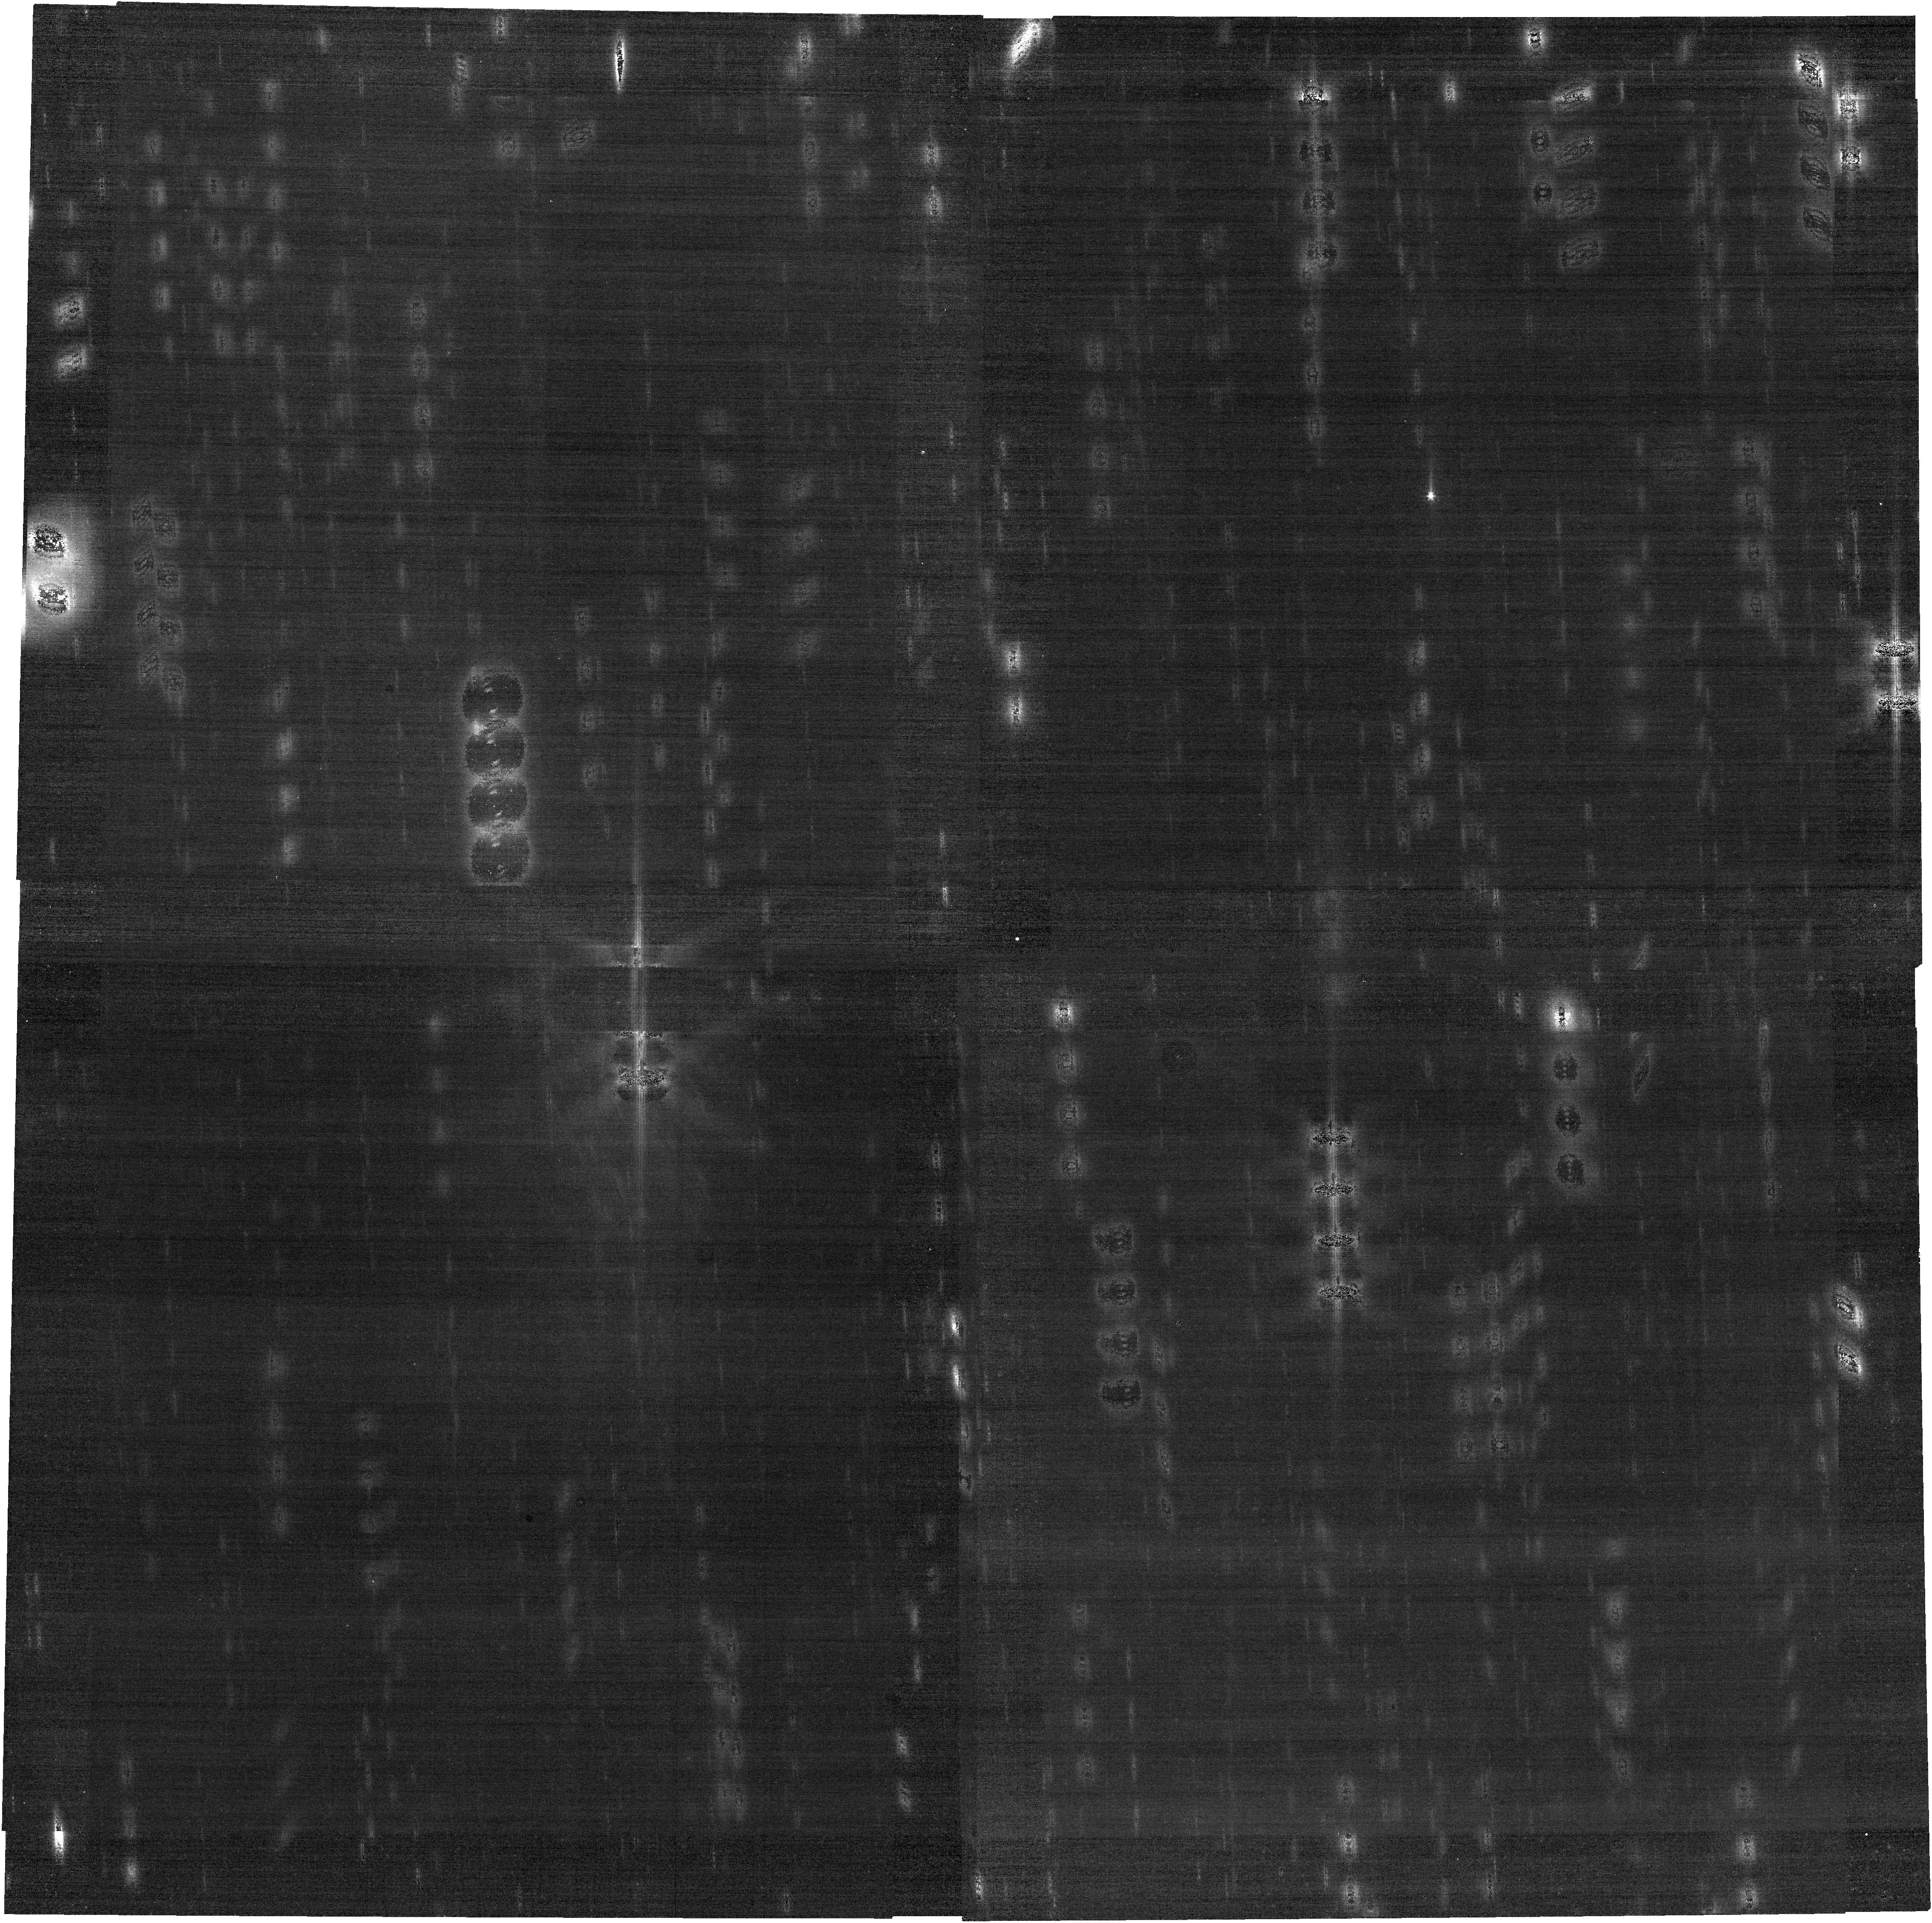
Target: 133P. Instrument: NIRCAM. Filter: F200W. Exposure: 17 min. Observation ID: jw04250-o007_t001_nircam_clear-f200w

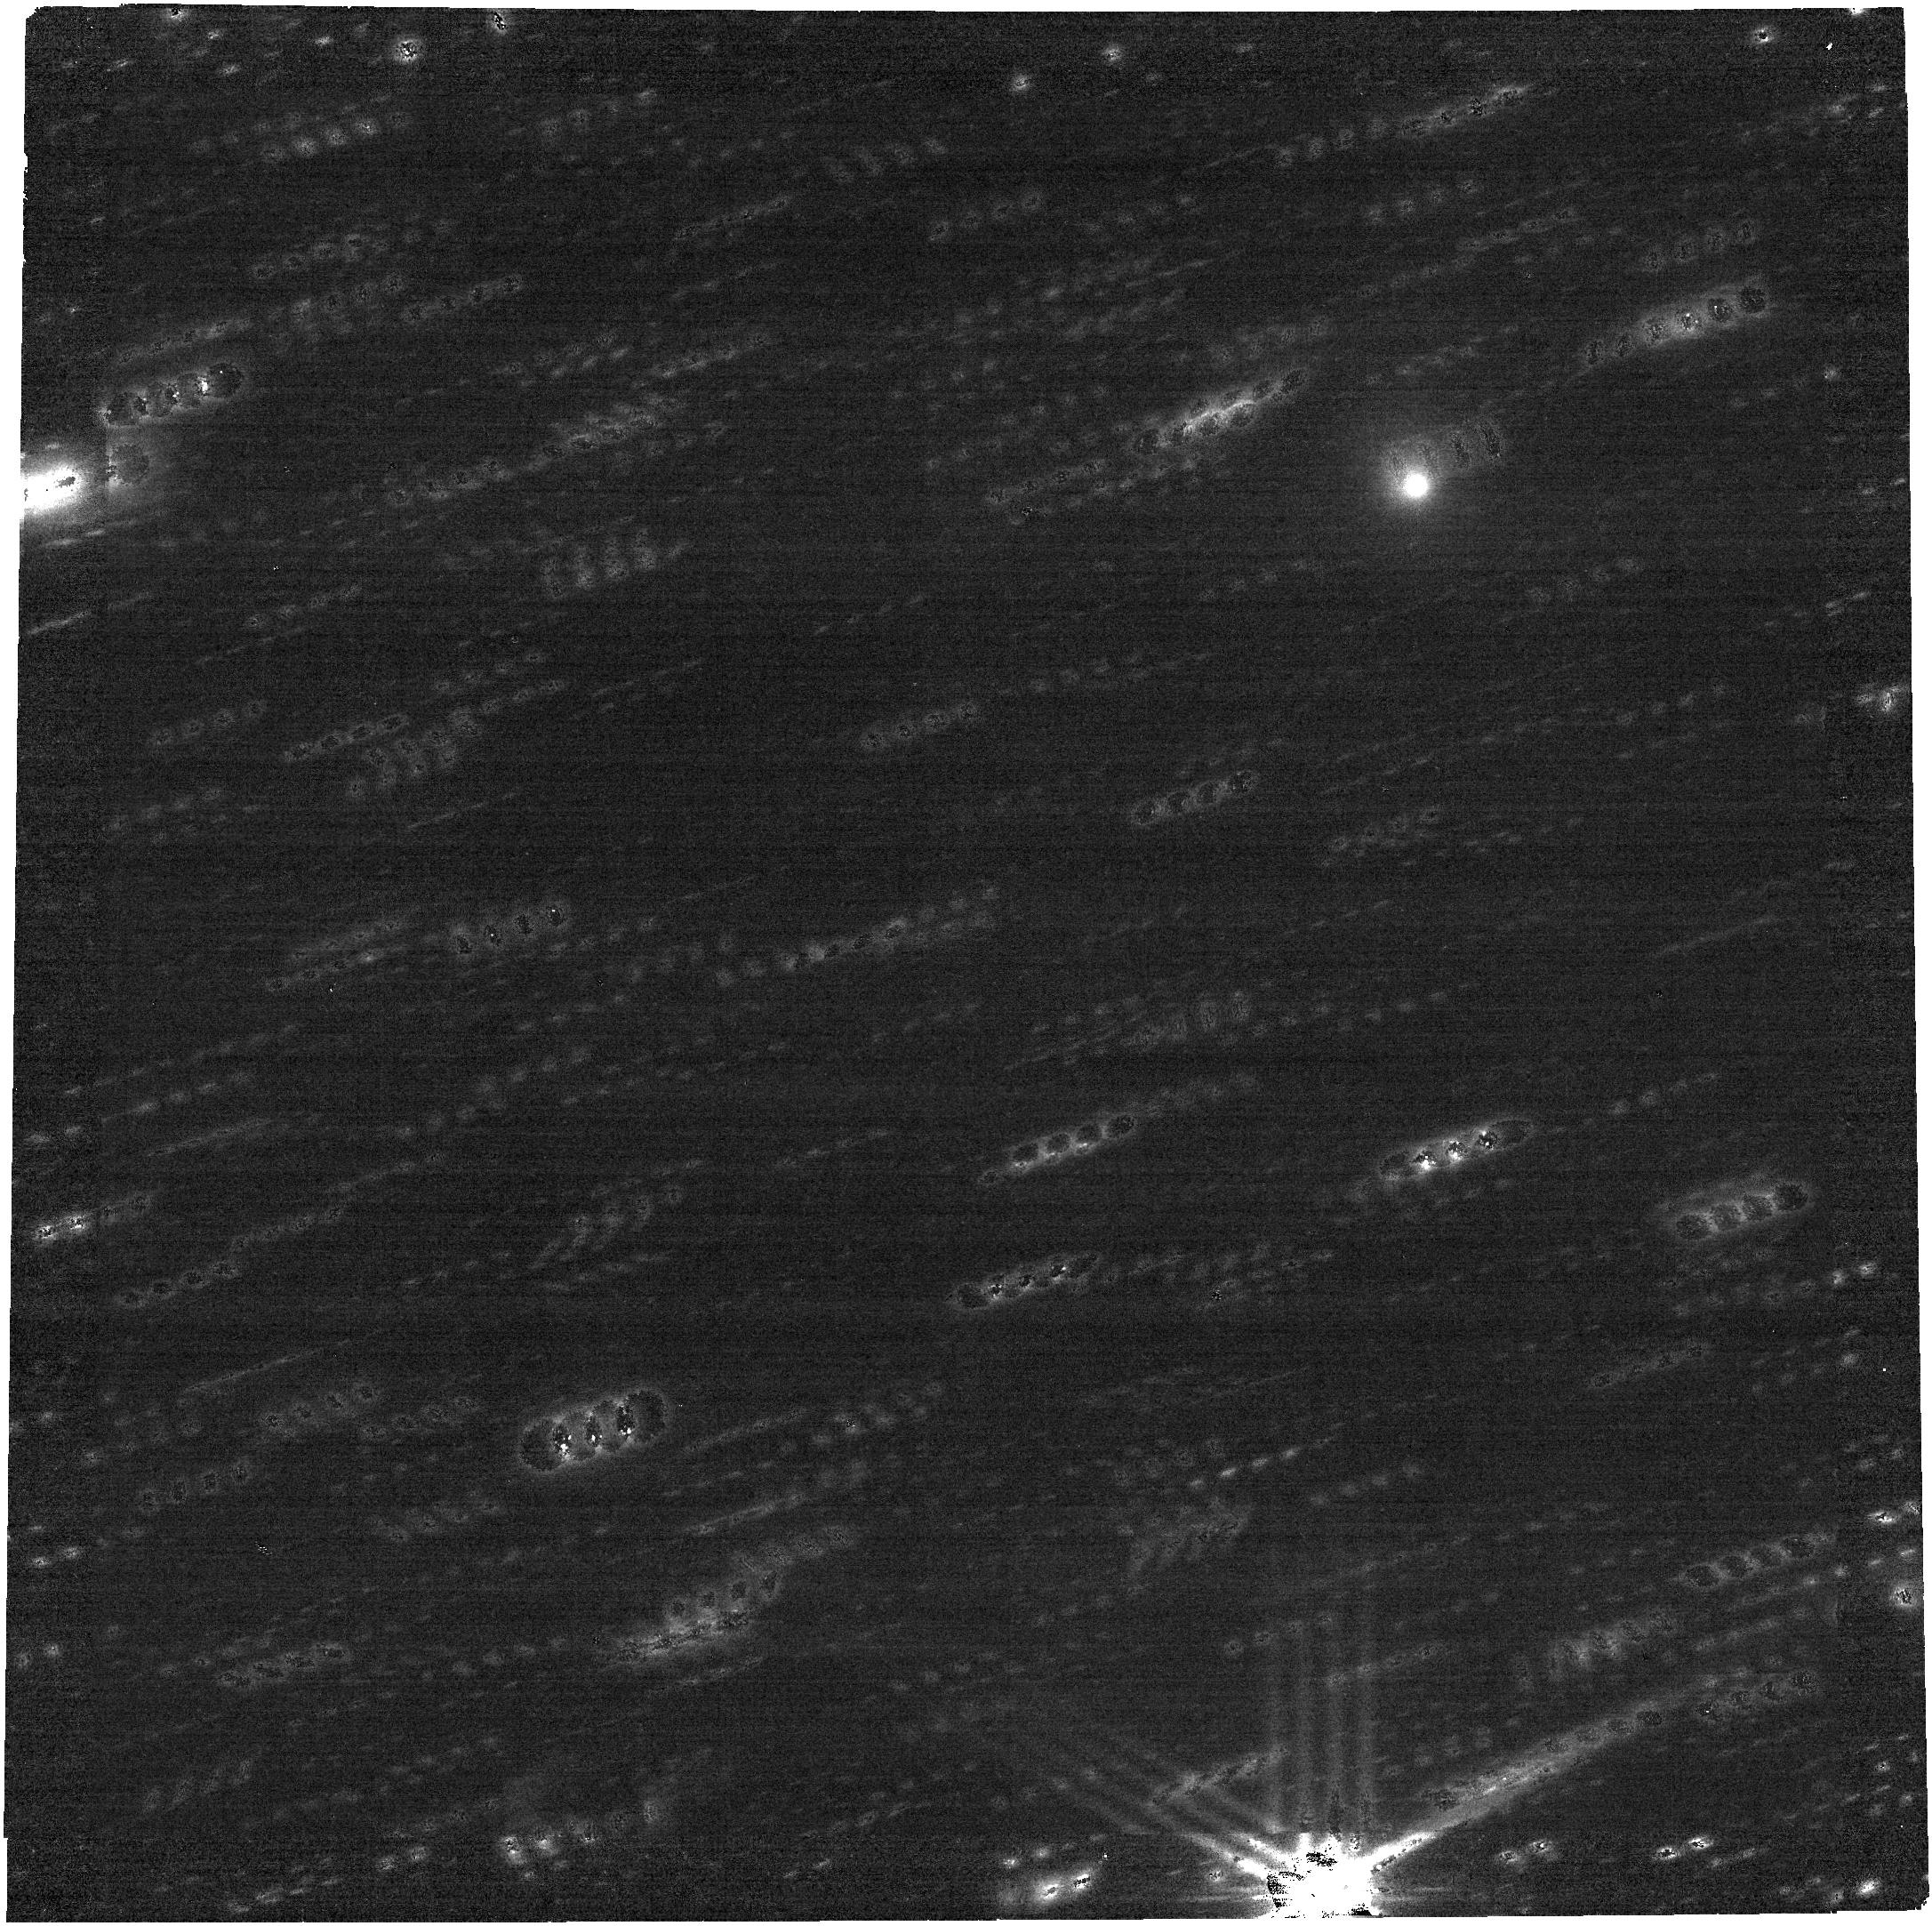
Target: 358P. Instrument: NIRCAM. Filter: F277W. Exposure: 17 min. Observation ID: jw04250-o004_t002_nircam_clear-f277w

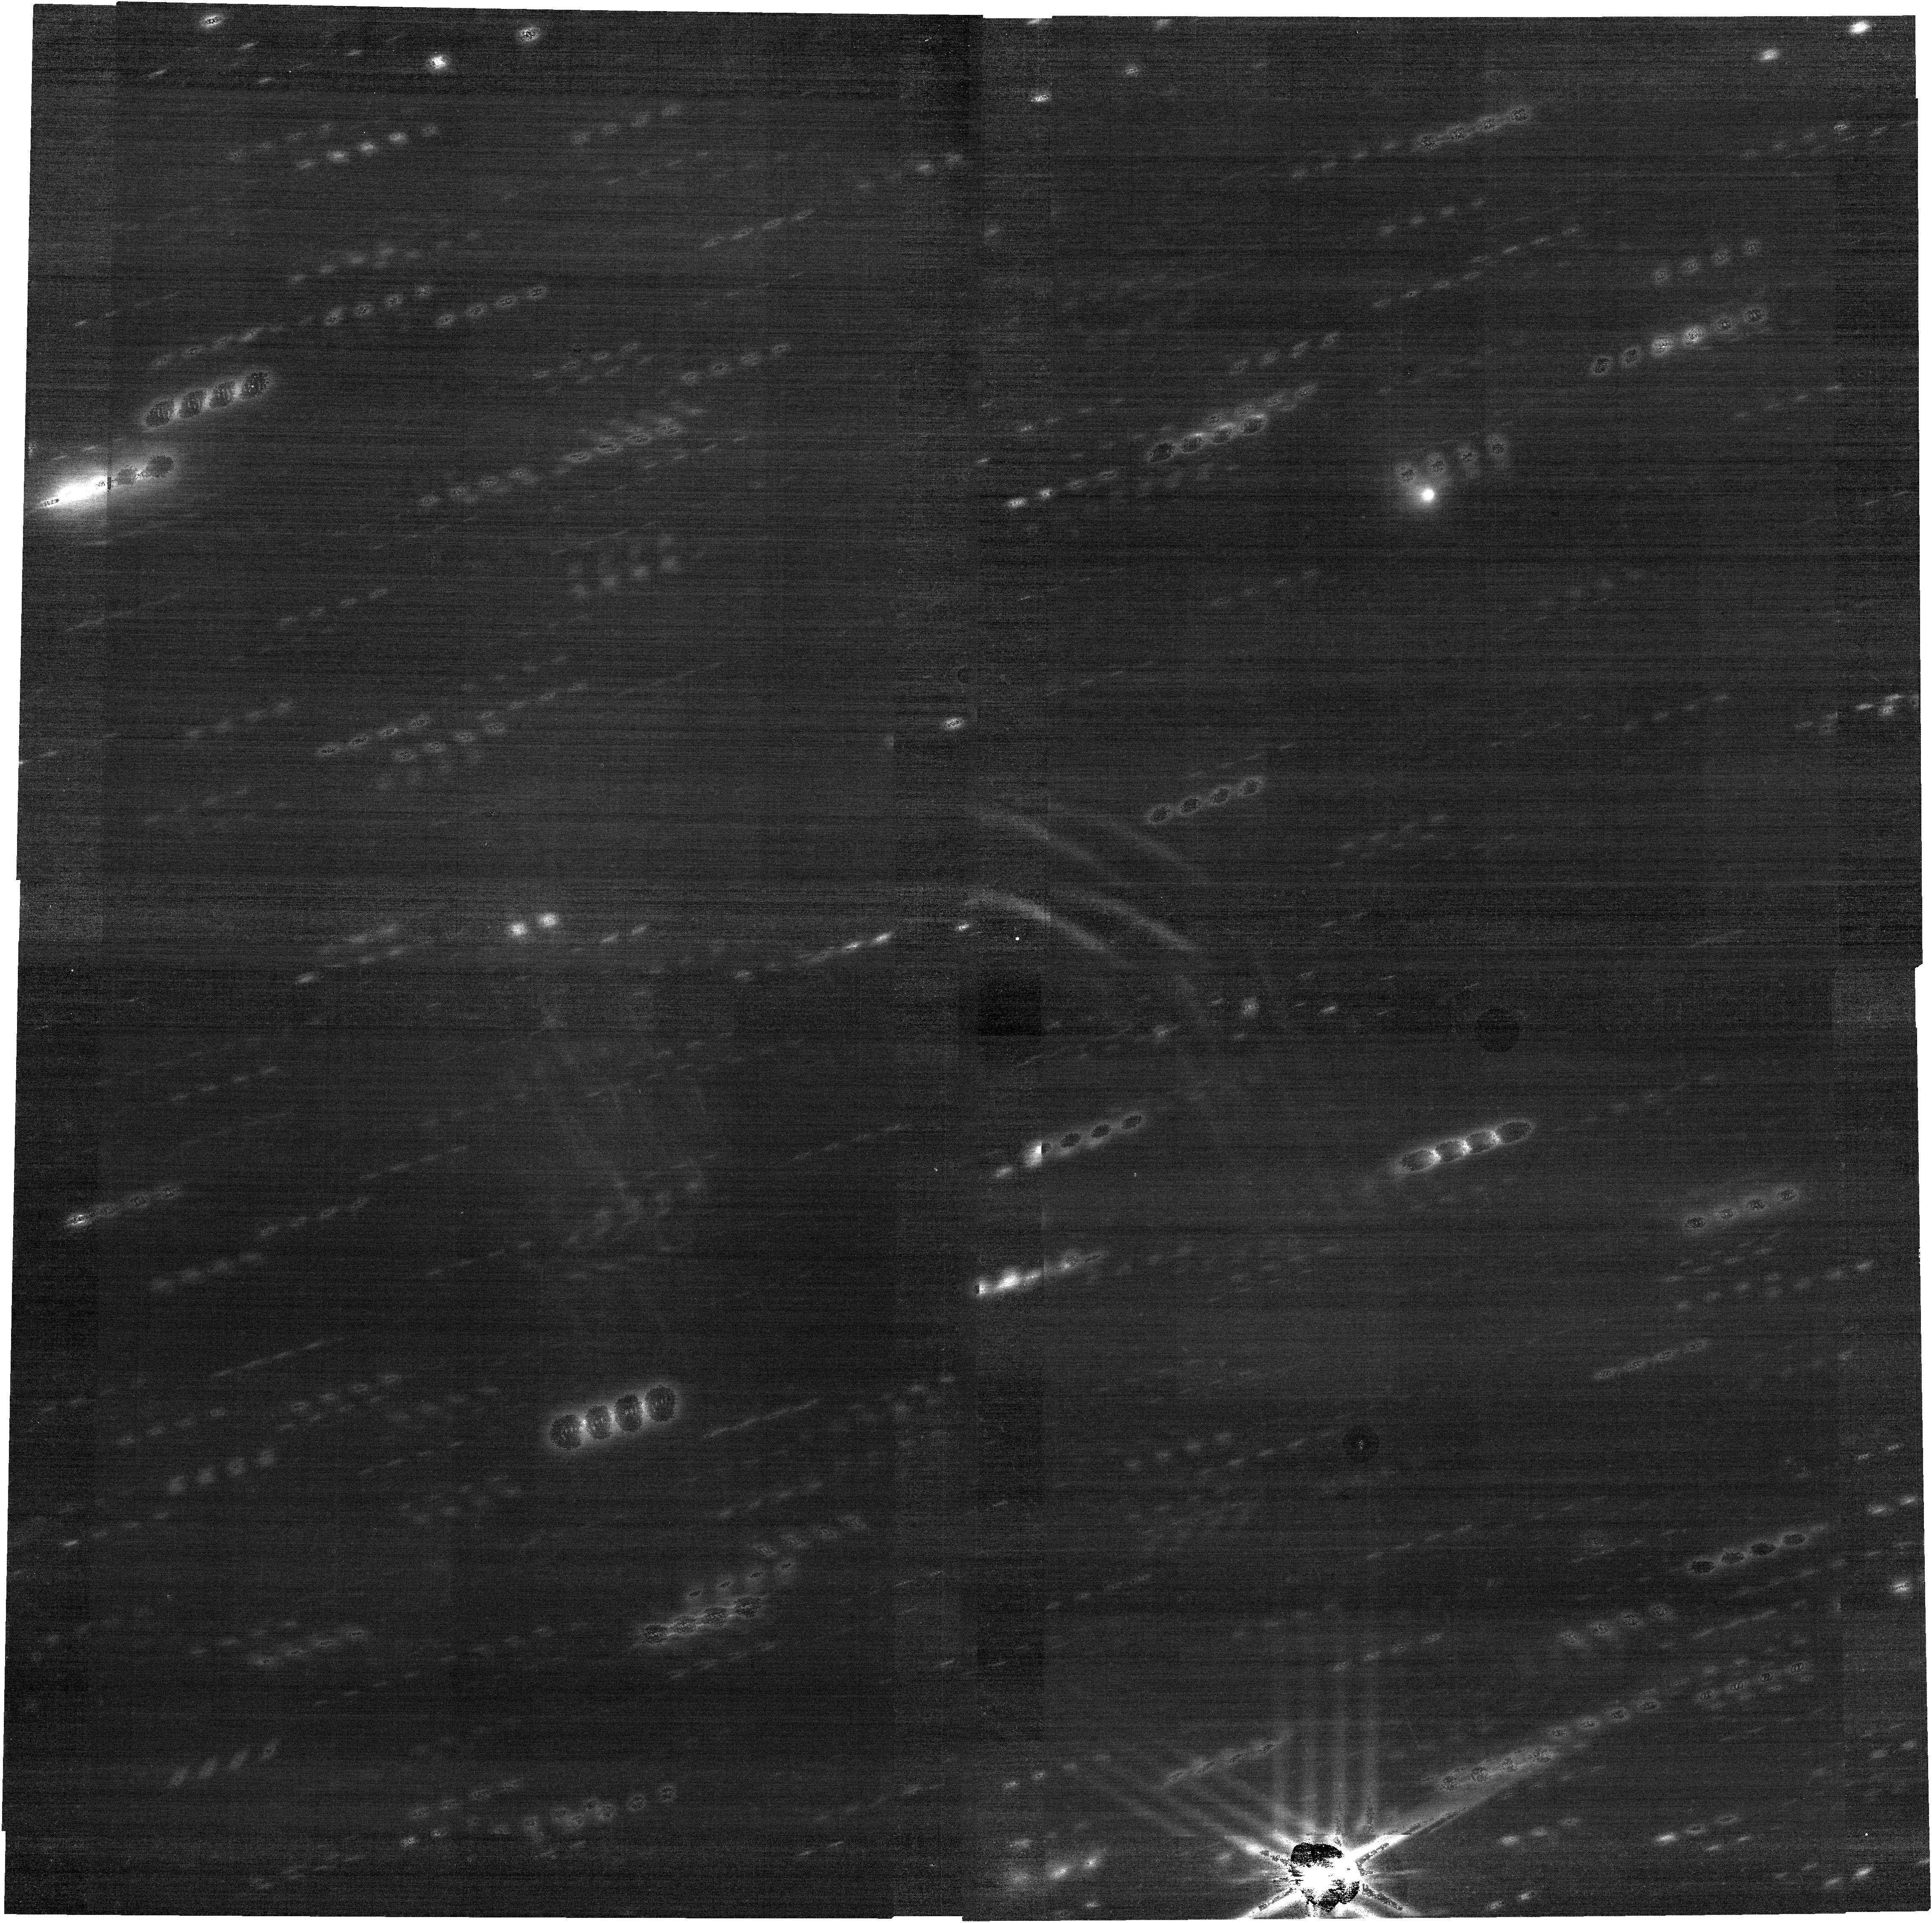
Target: 358P. Instrument: NIRCAM. Filter: F200W. Exposure: 17 min. Observation ID: jw04250-o004_t002_nircam_clear-f200w

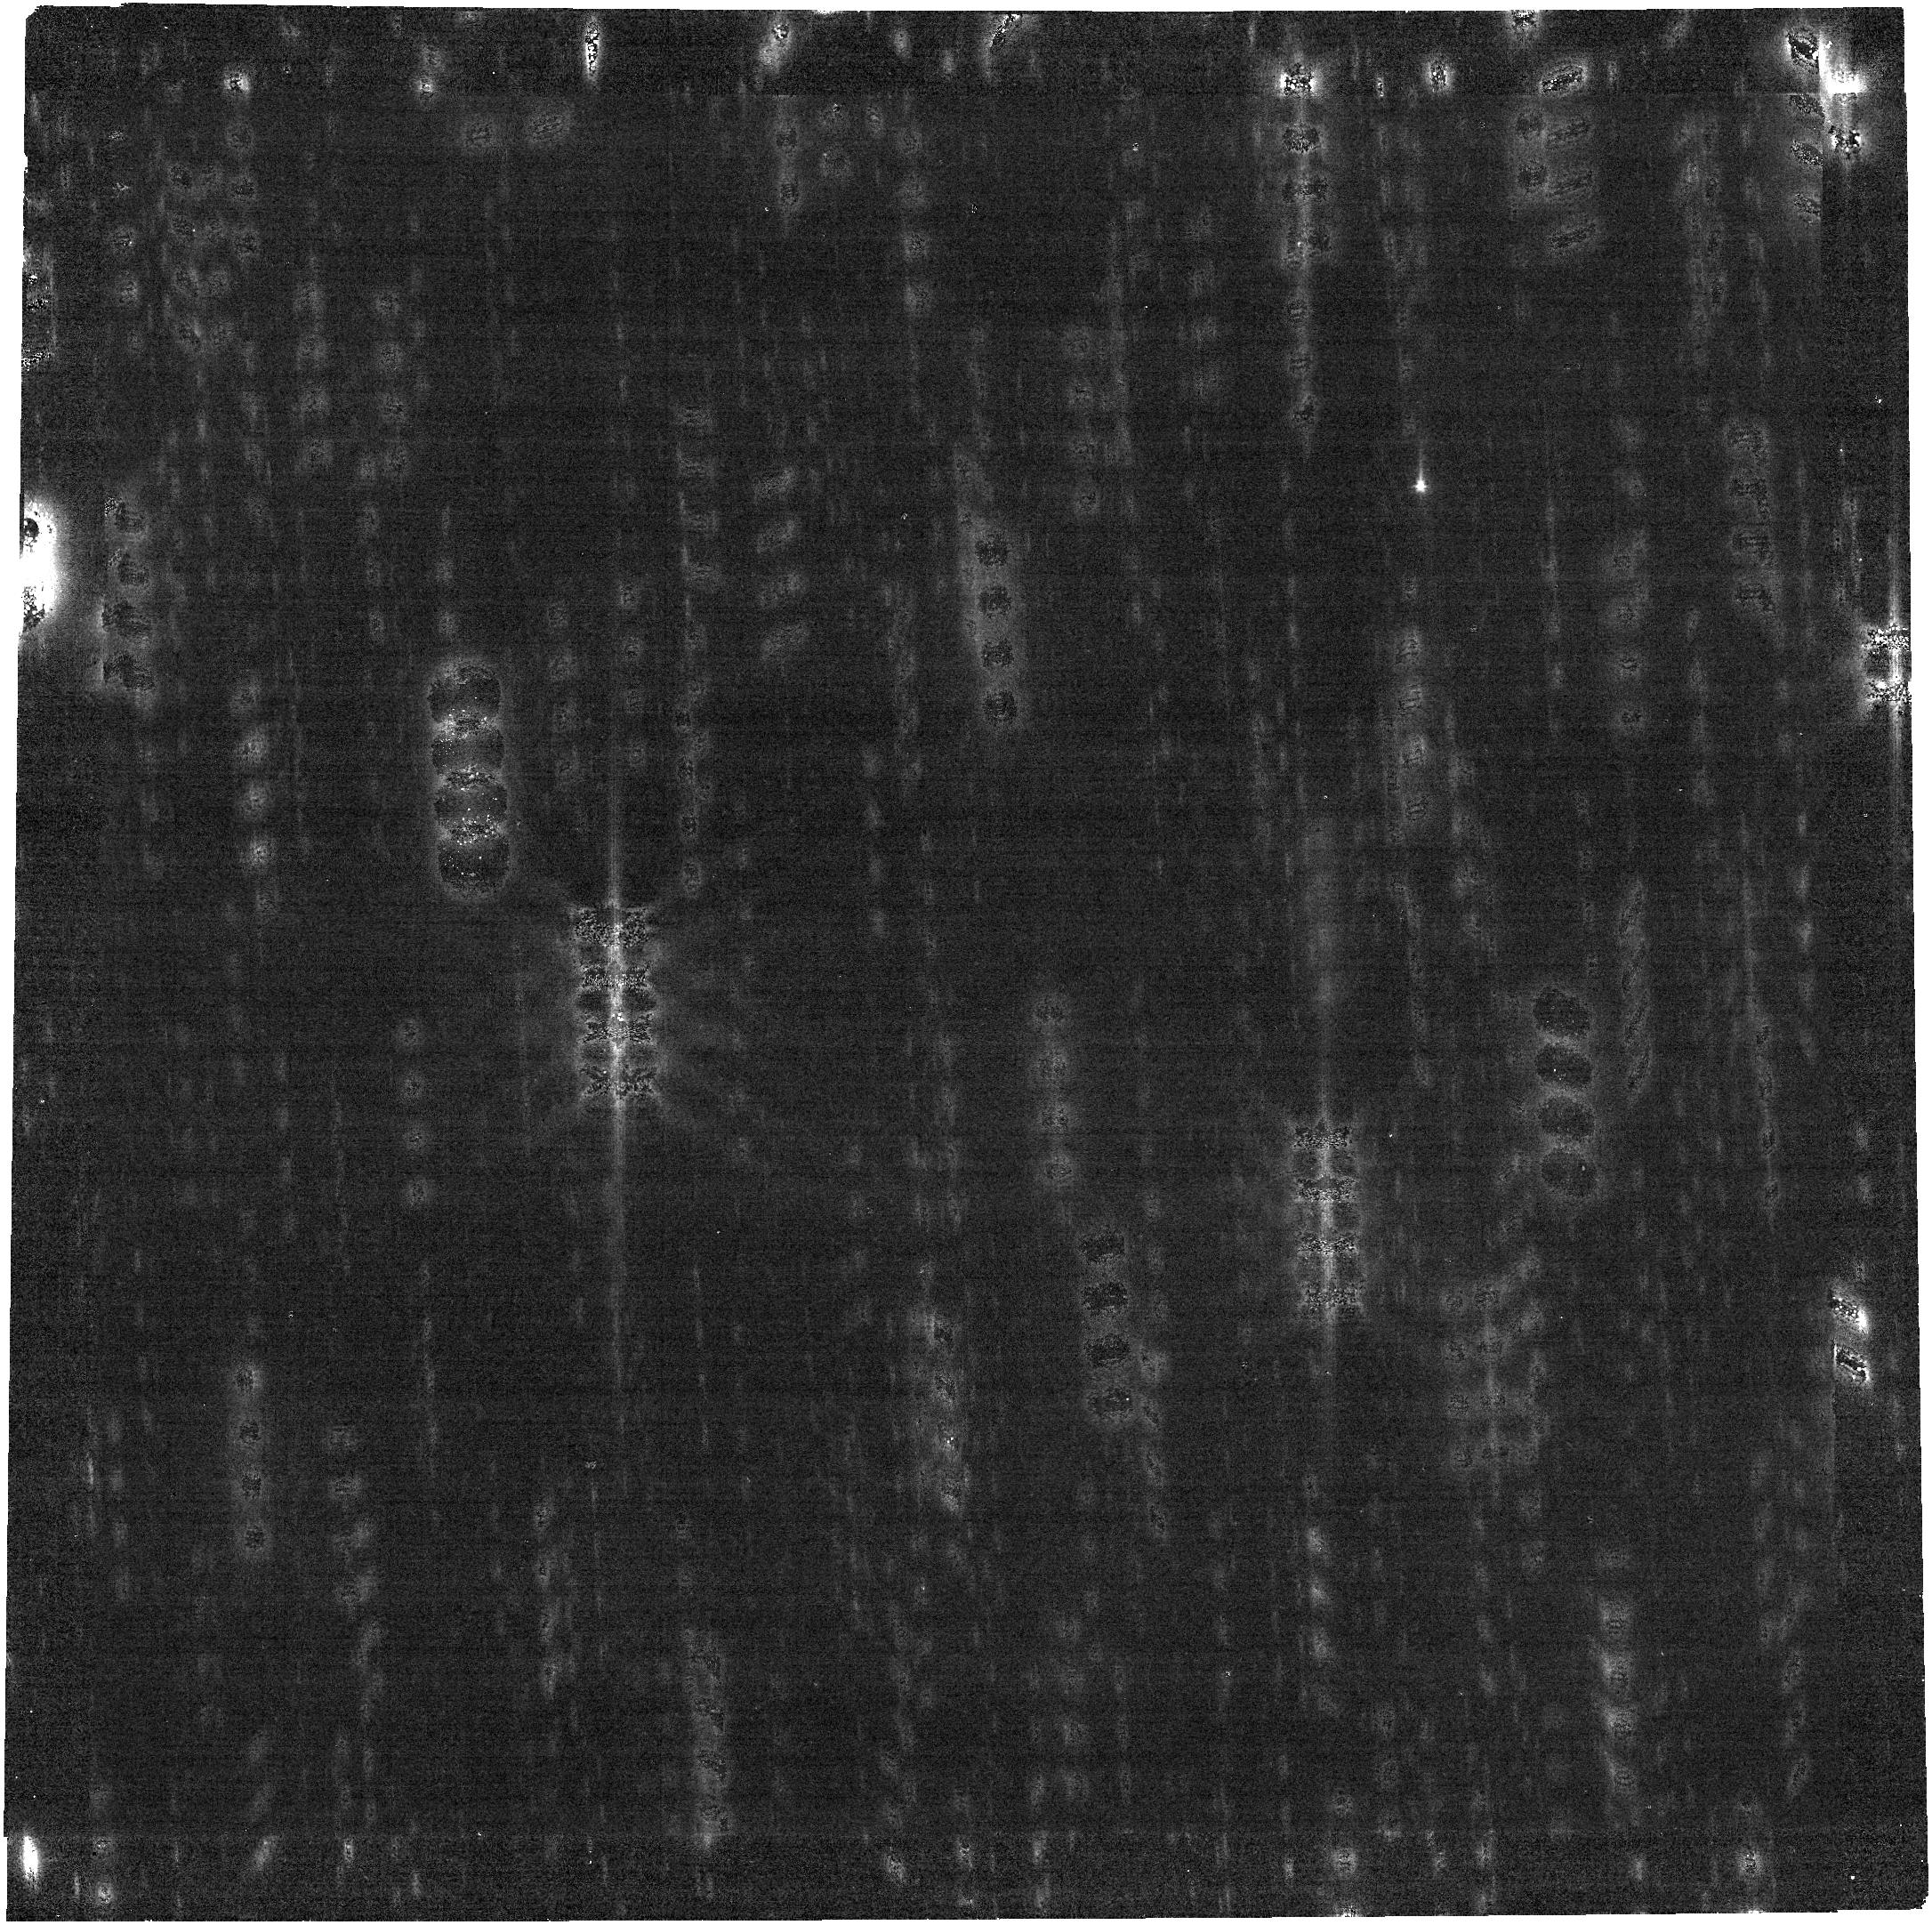
Target: 133P. Instrument: NIRCAM. Filter: F277W. Exposure: 17 min. Observation ID: jw04250-o007_t001_nircam_clear-f277w

Characterization of Water Outgassing in Main-Belt Comets 133P/Elst-Pizarro and 358P/PANSTARRS (PI: Hsieh, Henry H.)

Current research on small bodies in the solar system suggests that there is a continuum between comets and asteroids, and that the dynamical properties of a small body are not enough to predict the volatile content of an object. These questions are profound for our models of the origin and distribution and of water, volatiles, and organics in our solar system. We request JWST General Observer time to characterize the volatile content of two main-belt comets (MBCs), which are small bodies with asteroid-like orbits that exhibit comet-like activity, with NIRCam and NIRSpec. With observations of MBCs 133P/Elst-Pizarro and 358P/PANSTARRS that we propose here, we will be able to detect water gas production rates as low as 1e24 molecules/s (5-sigma), exceeding pre-JWST upper limits by almost two orders of magnitude. This capability was demonstrated by JWST/NIRSpec's recent successful detection of water gas production in MBC 238P/Read, which was the first successful spectroscopic detection of volatile sublimation for a MBC ever. NIRCam imaging will also allow us to search for morphology differences between our targets' gas and dust comae, providing insights into ejection mechanisms and distribution of active sites on each object. JWST observations of two more MBCs would triple the number of meaningful direct measurements of outgassing rates around small (km-scale) asteroids, and significantly advance our understanding of the diversity of the MBC population.